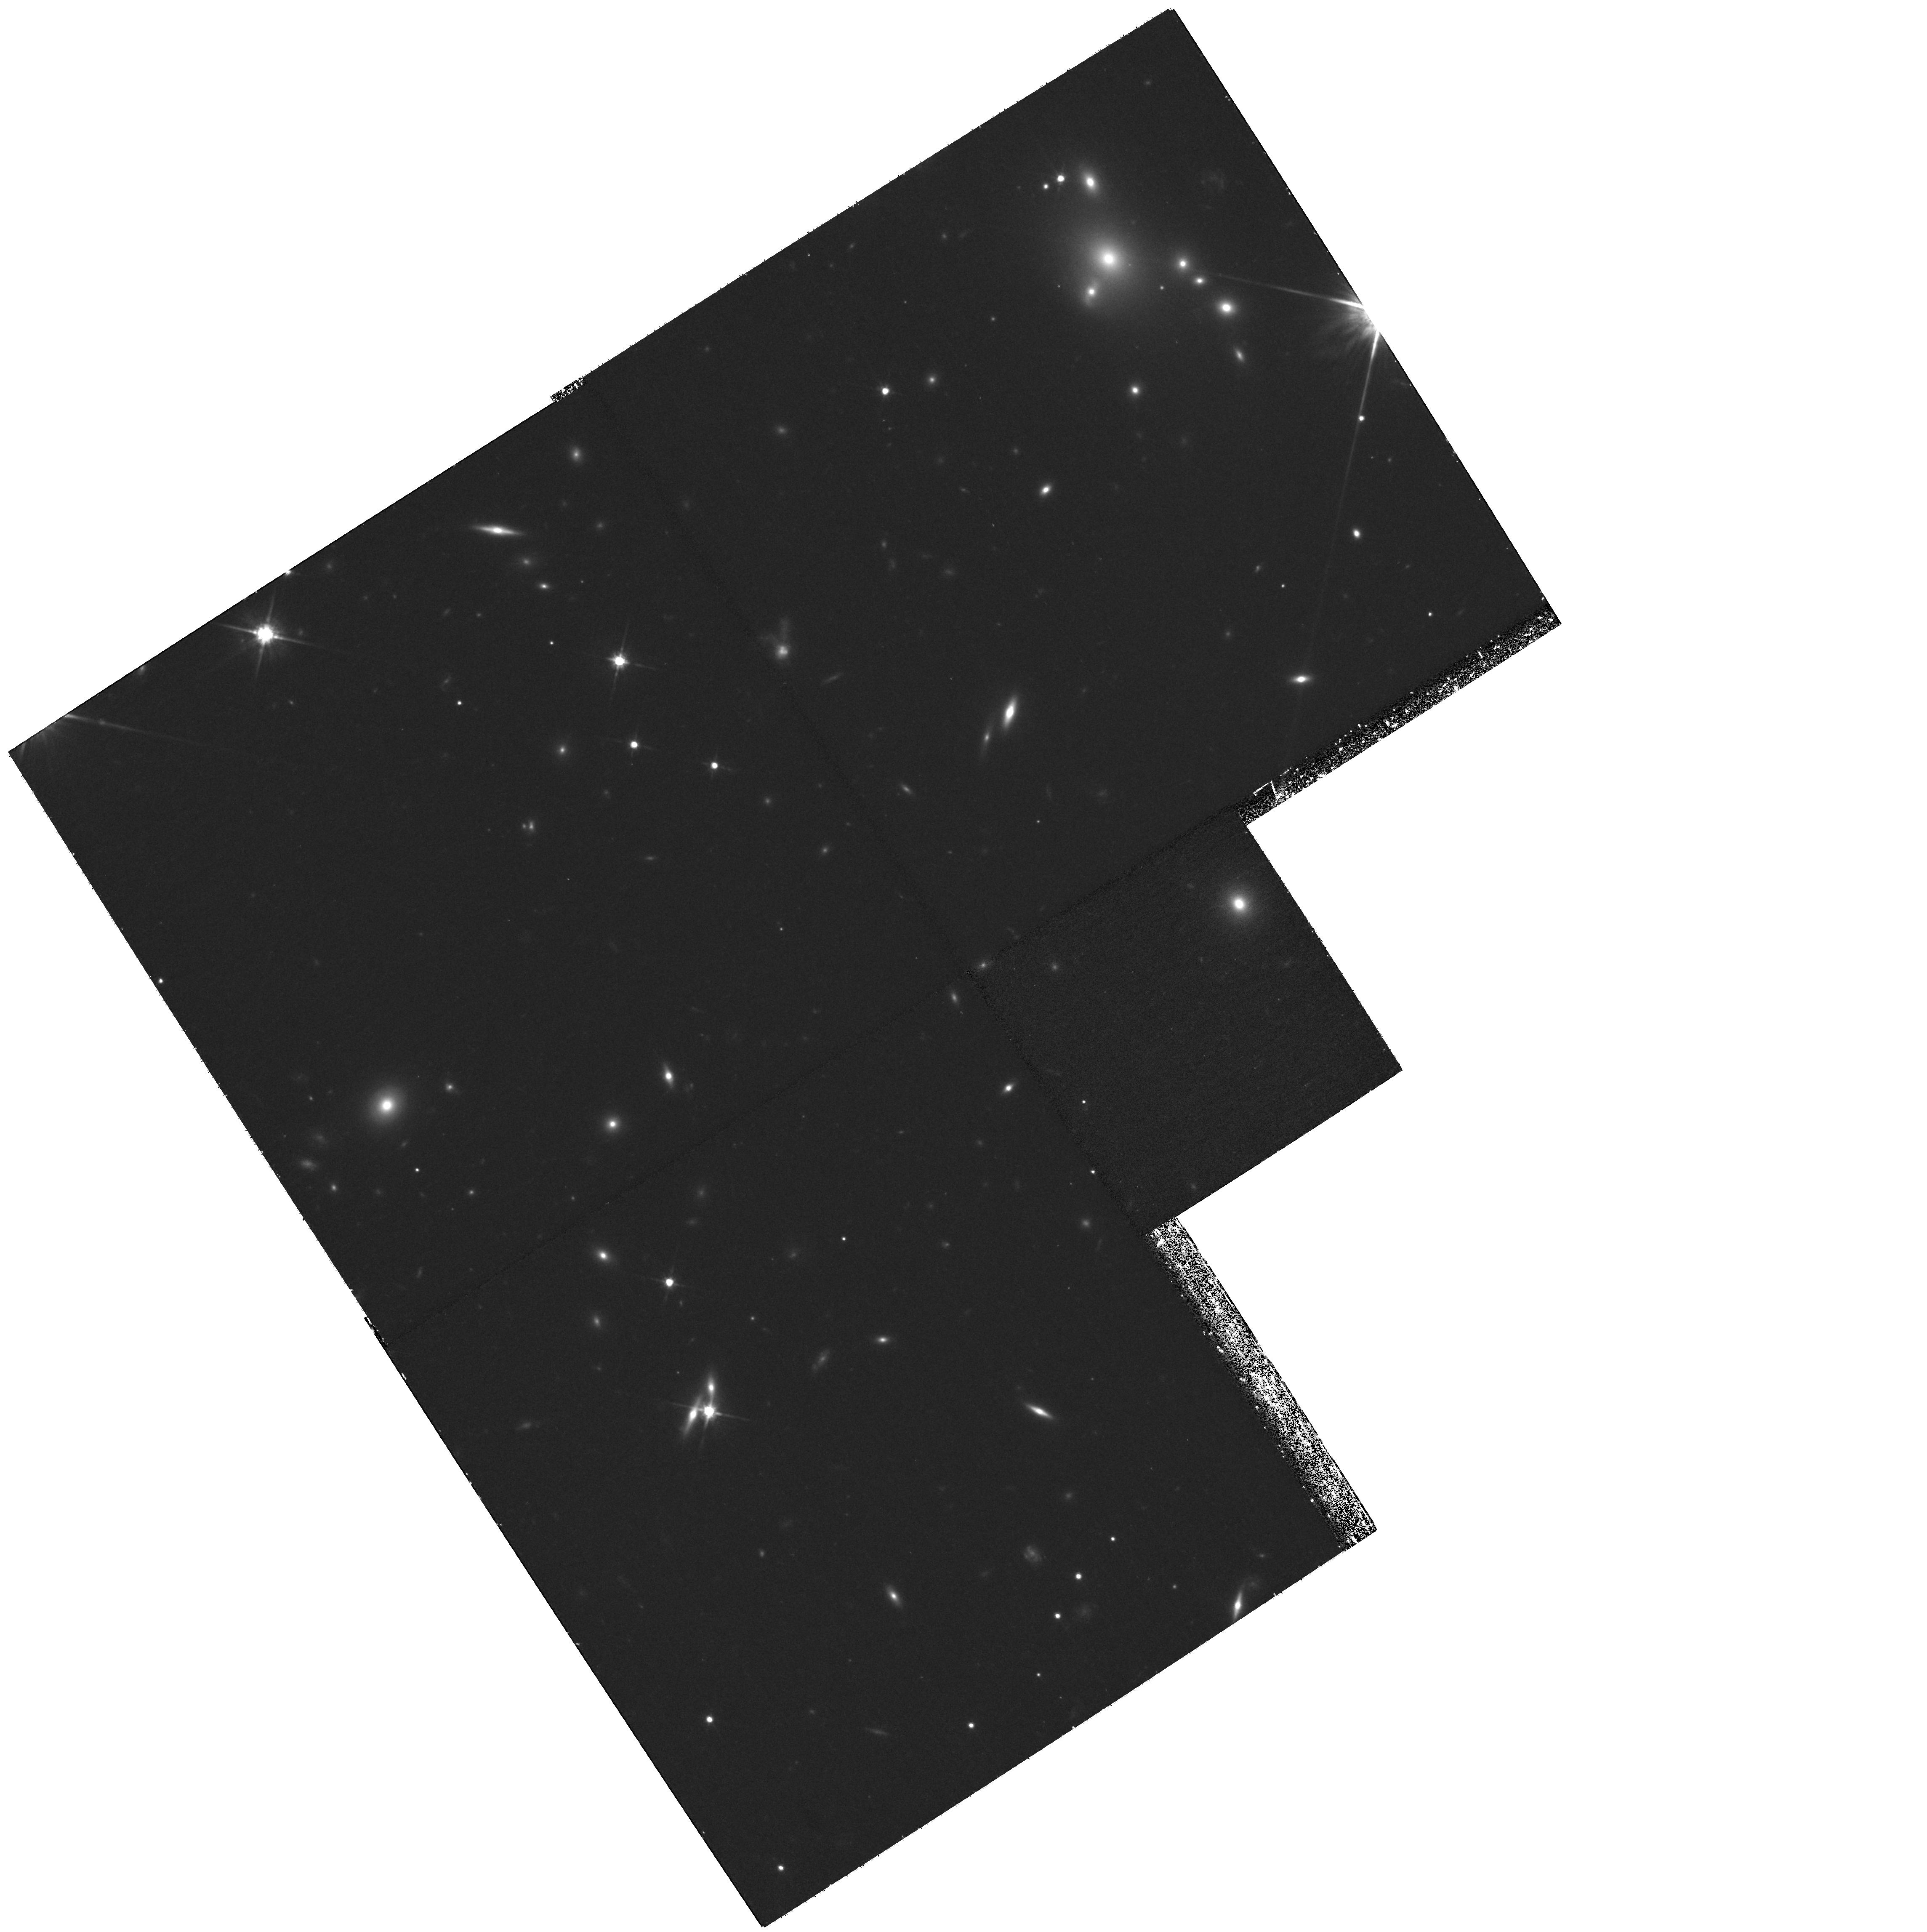
Target: ABELL-0520-9. Instrument: WFPC2/PC. Filter: F814W. Exposure: 1.2 h. Observation ID: hst_11221_a3_wfpc2_pc_f814w_u9zta3

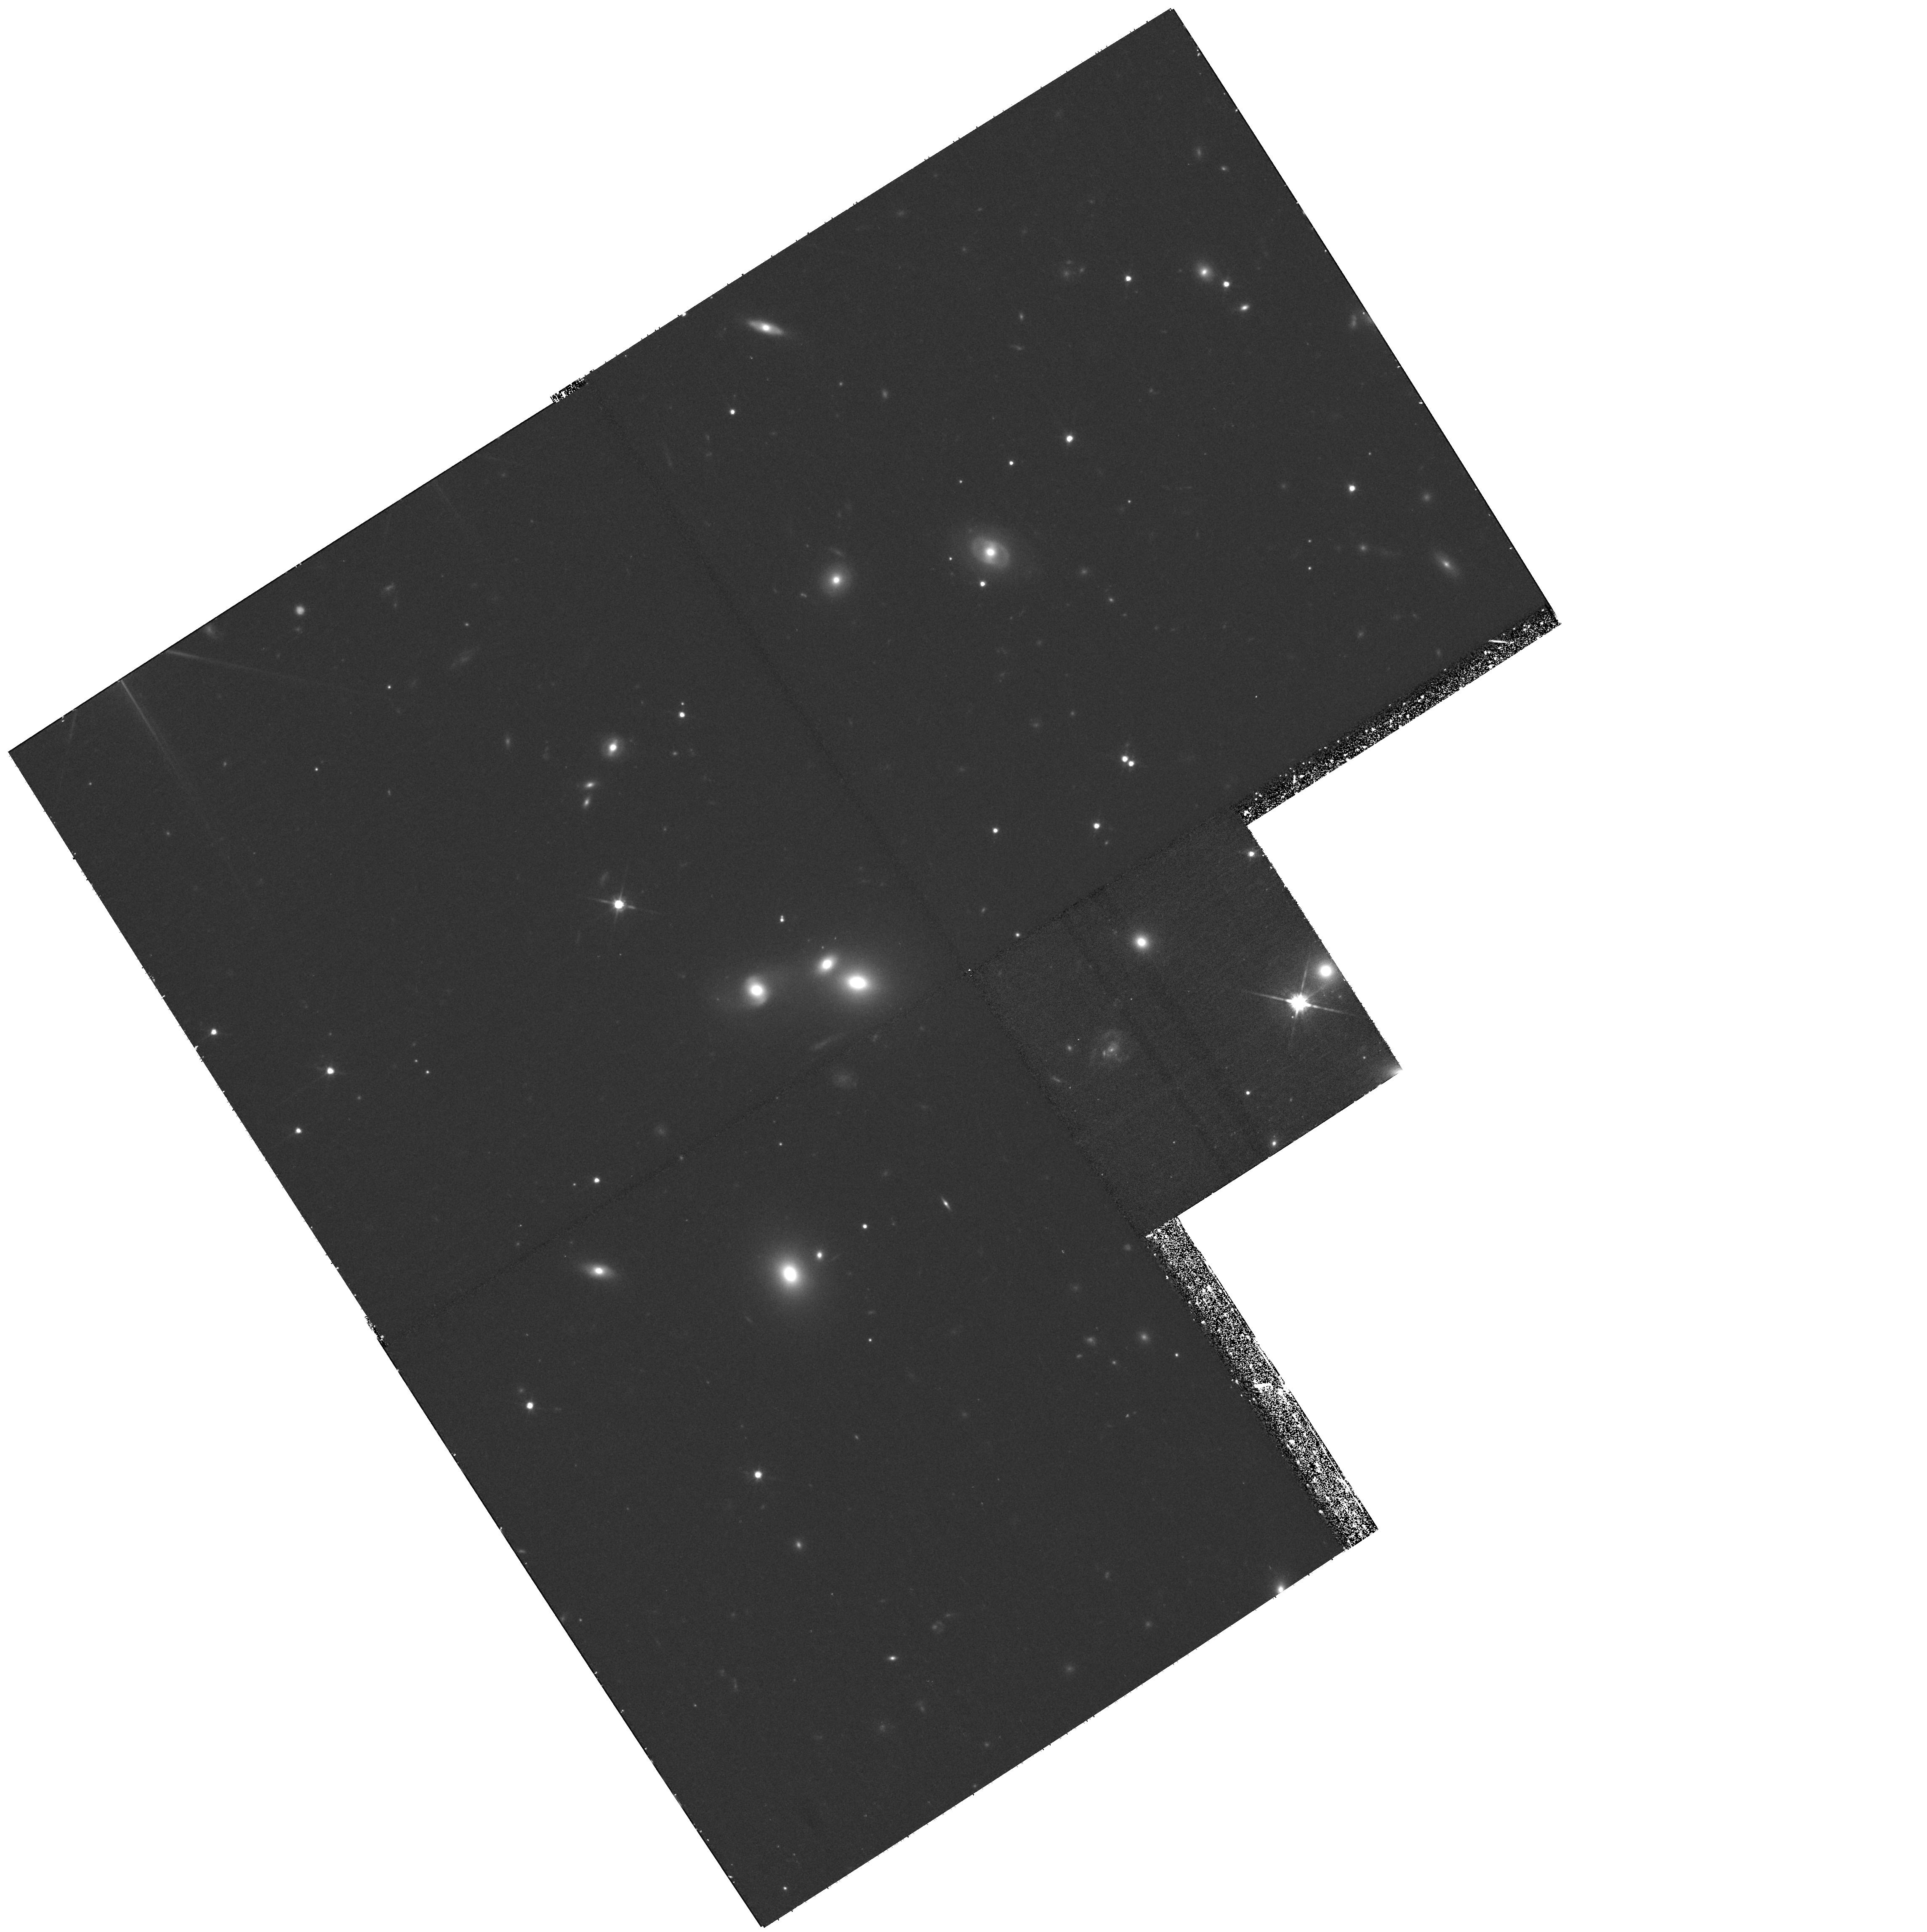
Target: ABELL-0520-3. Instrument: WFPC2/PC. Filter: F814W. Exposure: 1.2 h. Observation ID: hst_11221_a1_wfpc2_pc_f814w_u9zta1

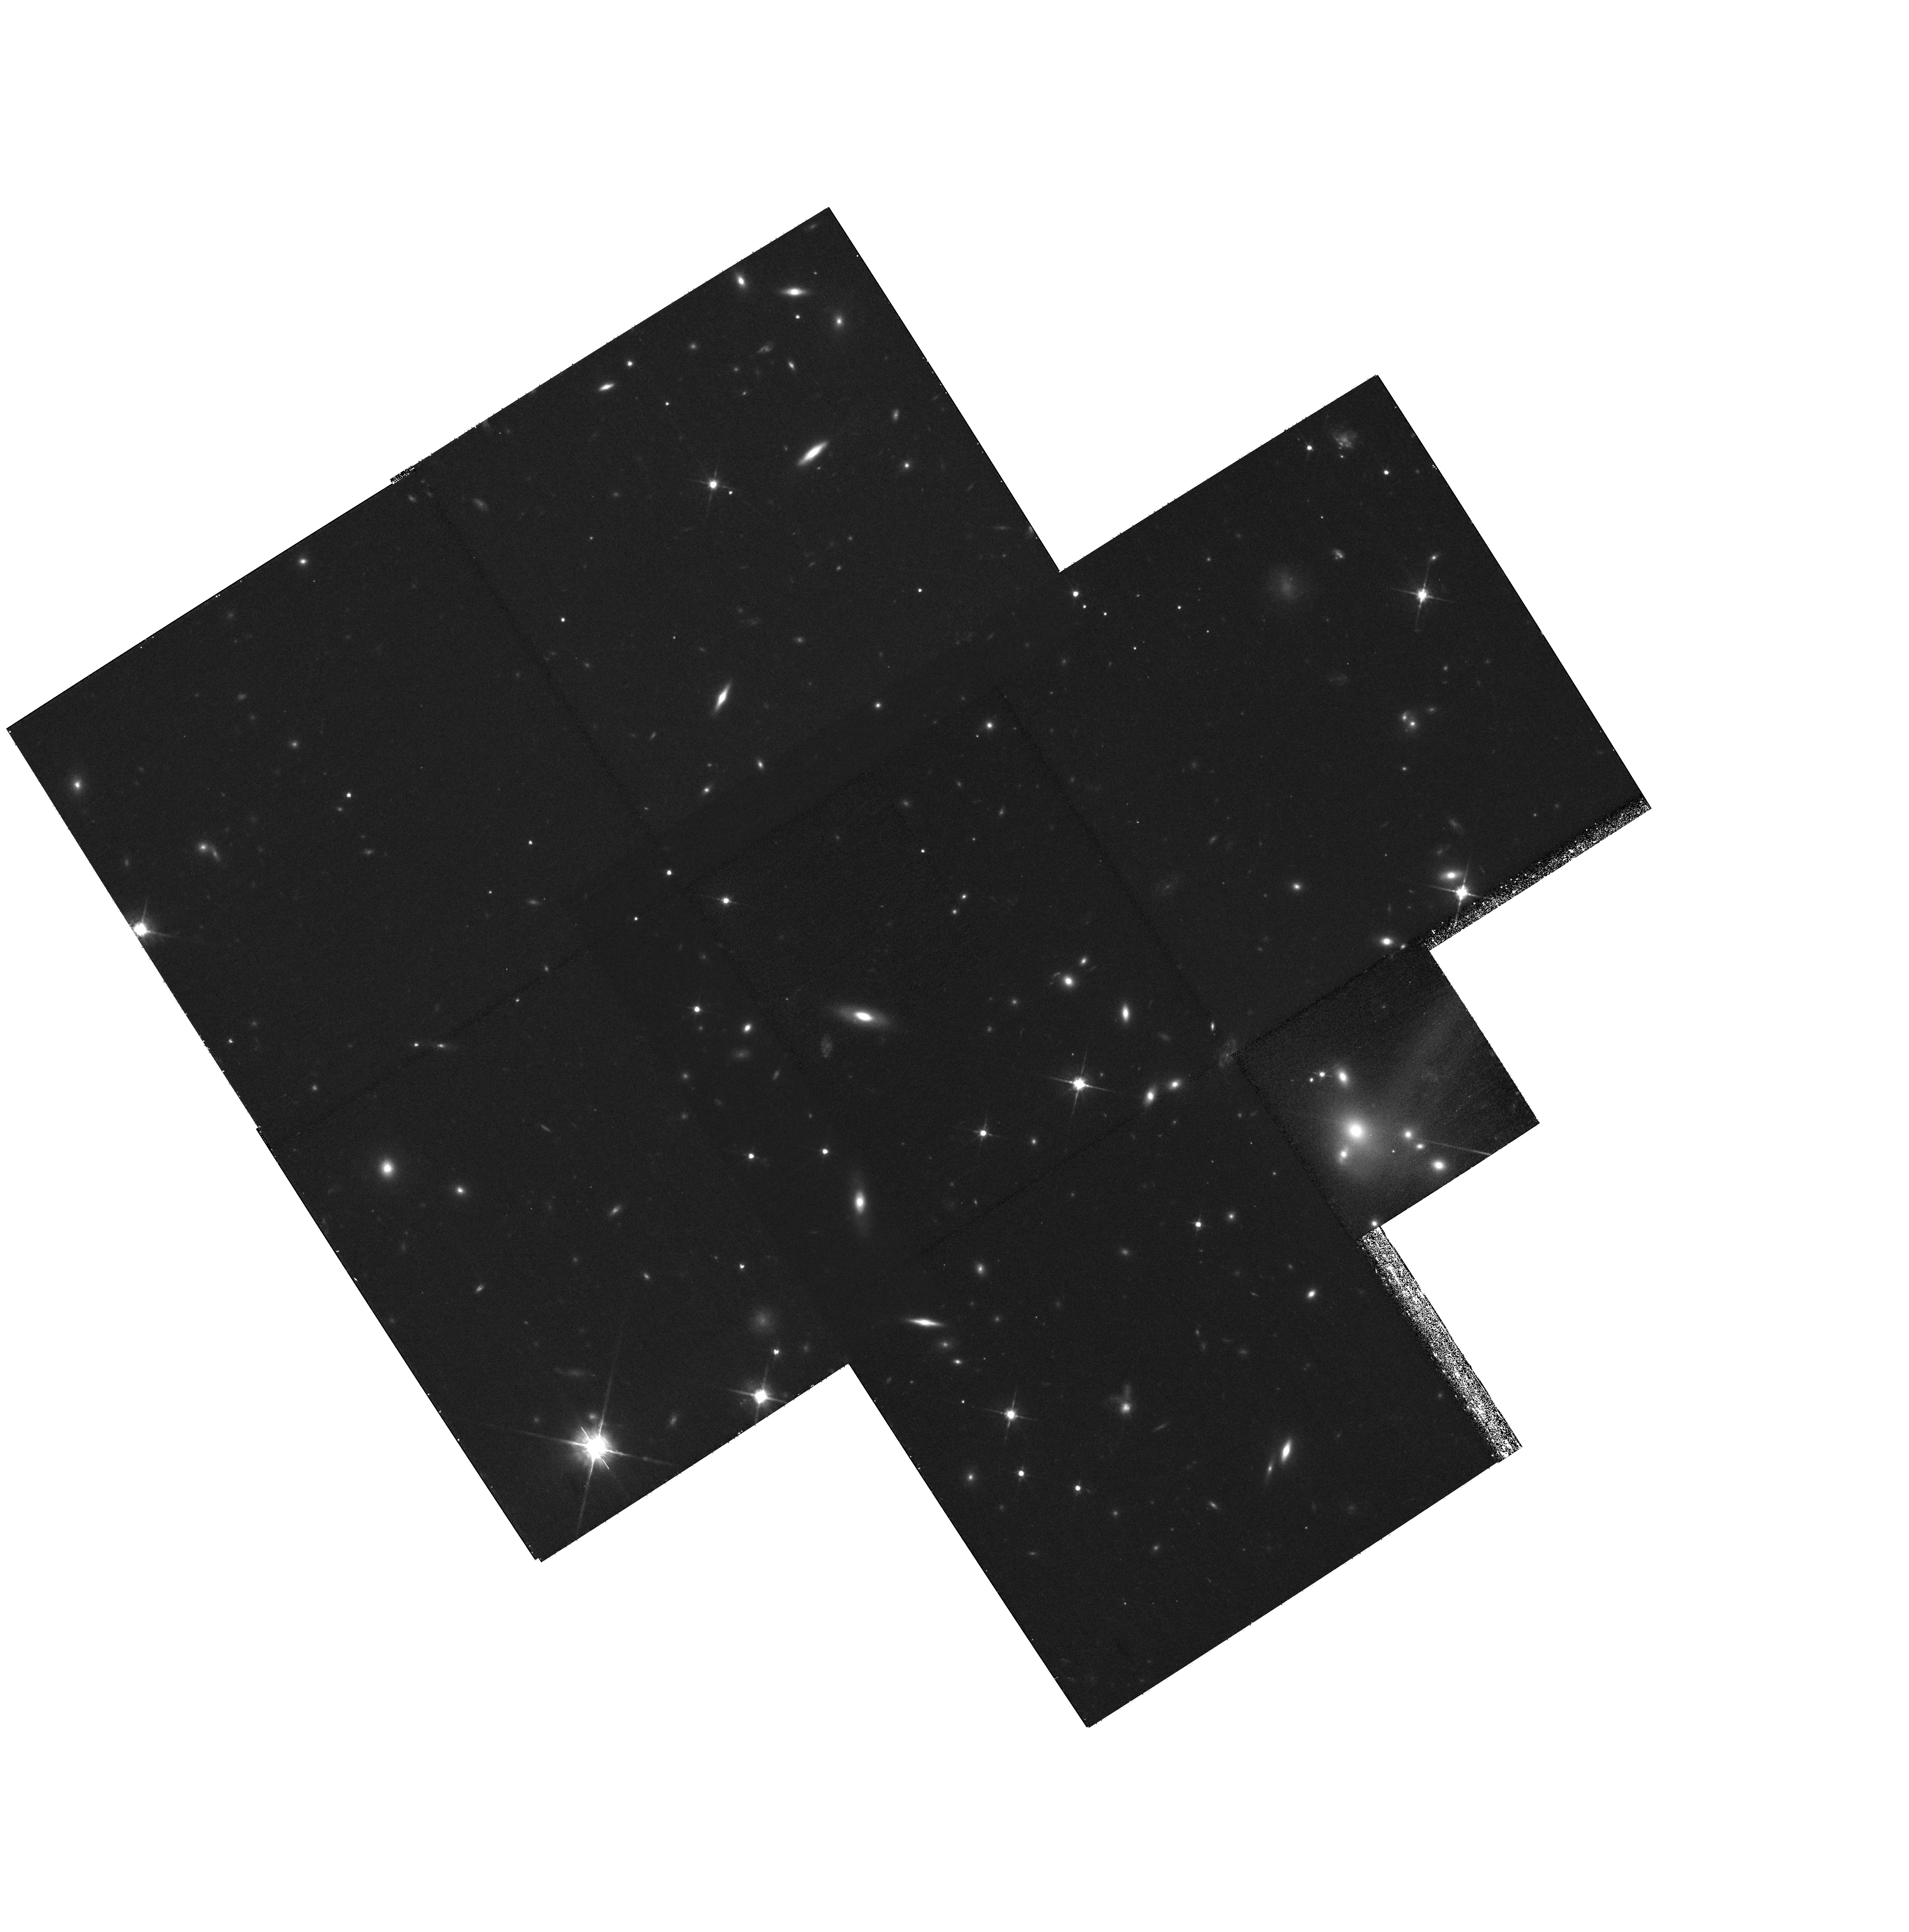
Target: MULTIPLE. Instrument: WFPC2/PC. Filter: F814W. Exposure: 2.4 h. Observation ID: hst_11221_03_wfpc2_pc_f814w_u9zt03

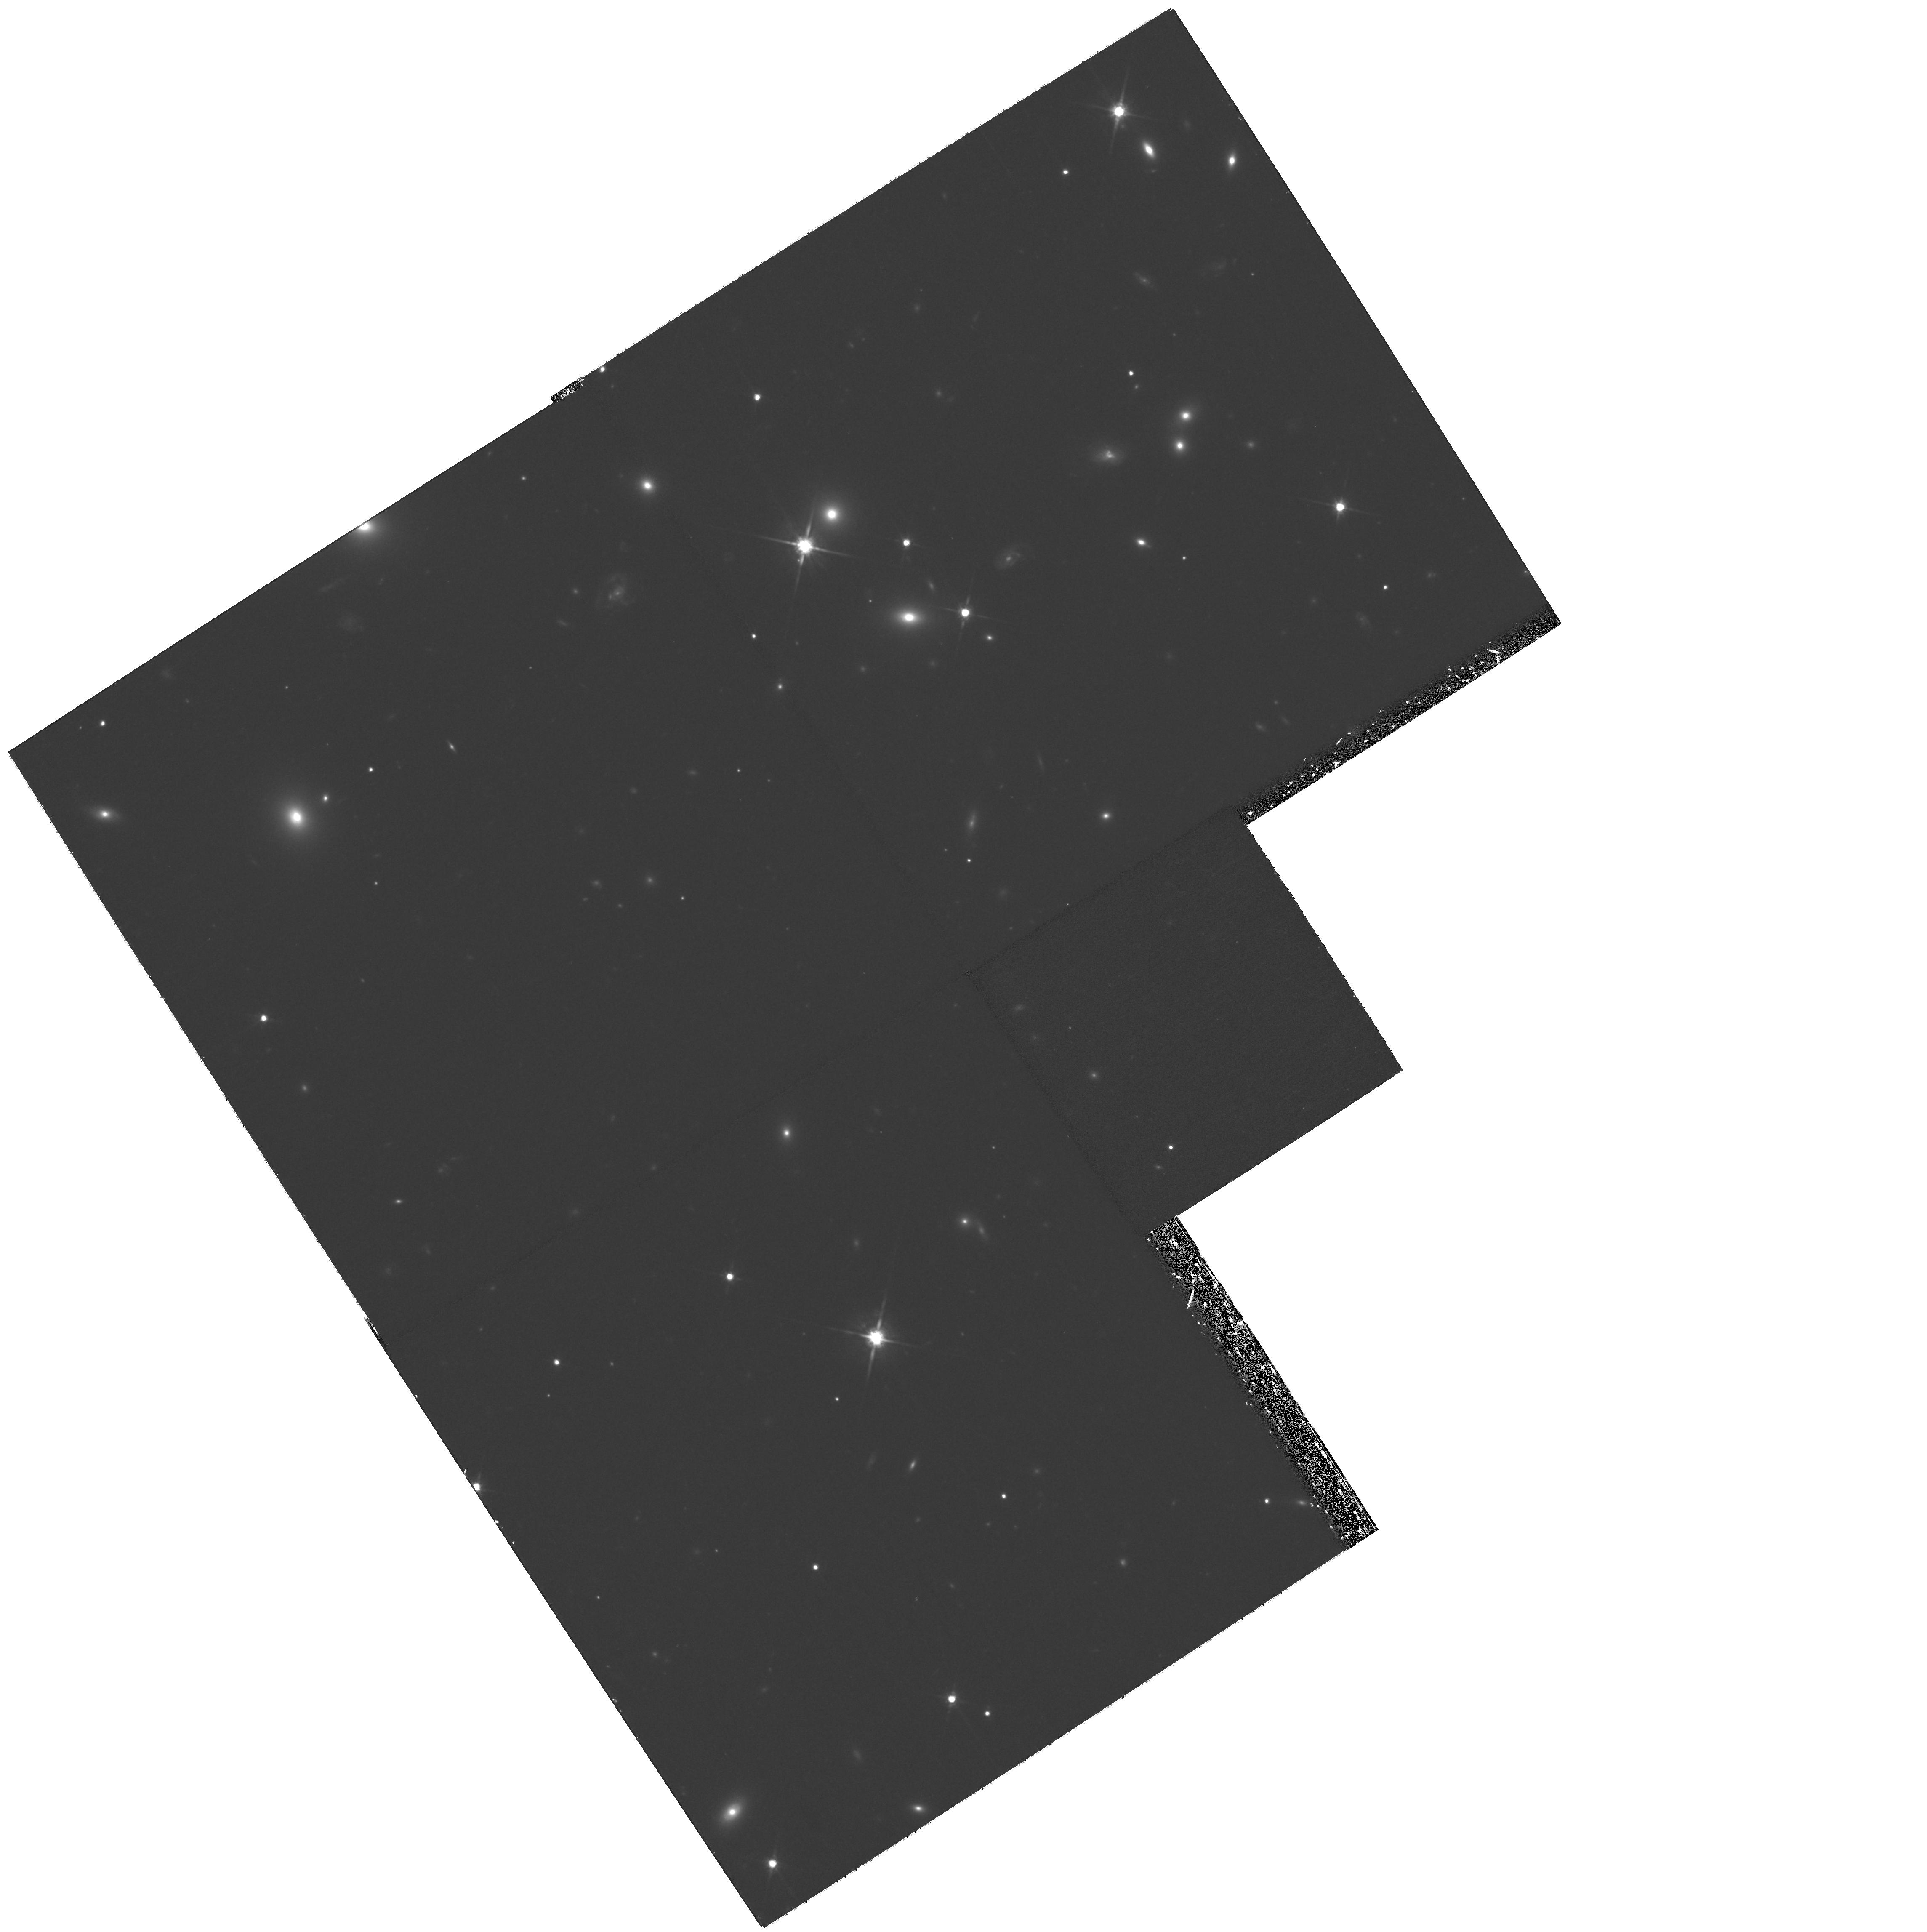
Target: ABELL-0520-4. Instrument: WFPC2/PC. Filter: F814W. Exposure: 1.2 h. Observation ID: hst_11221_02_wfpc2_pc_f814w_u9zt02

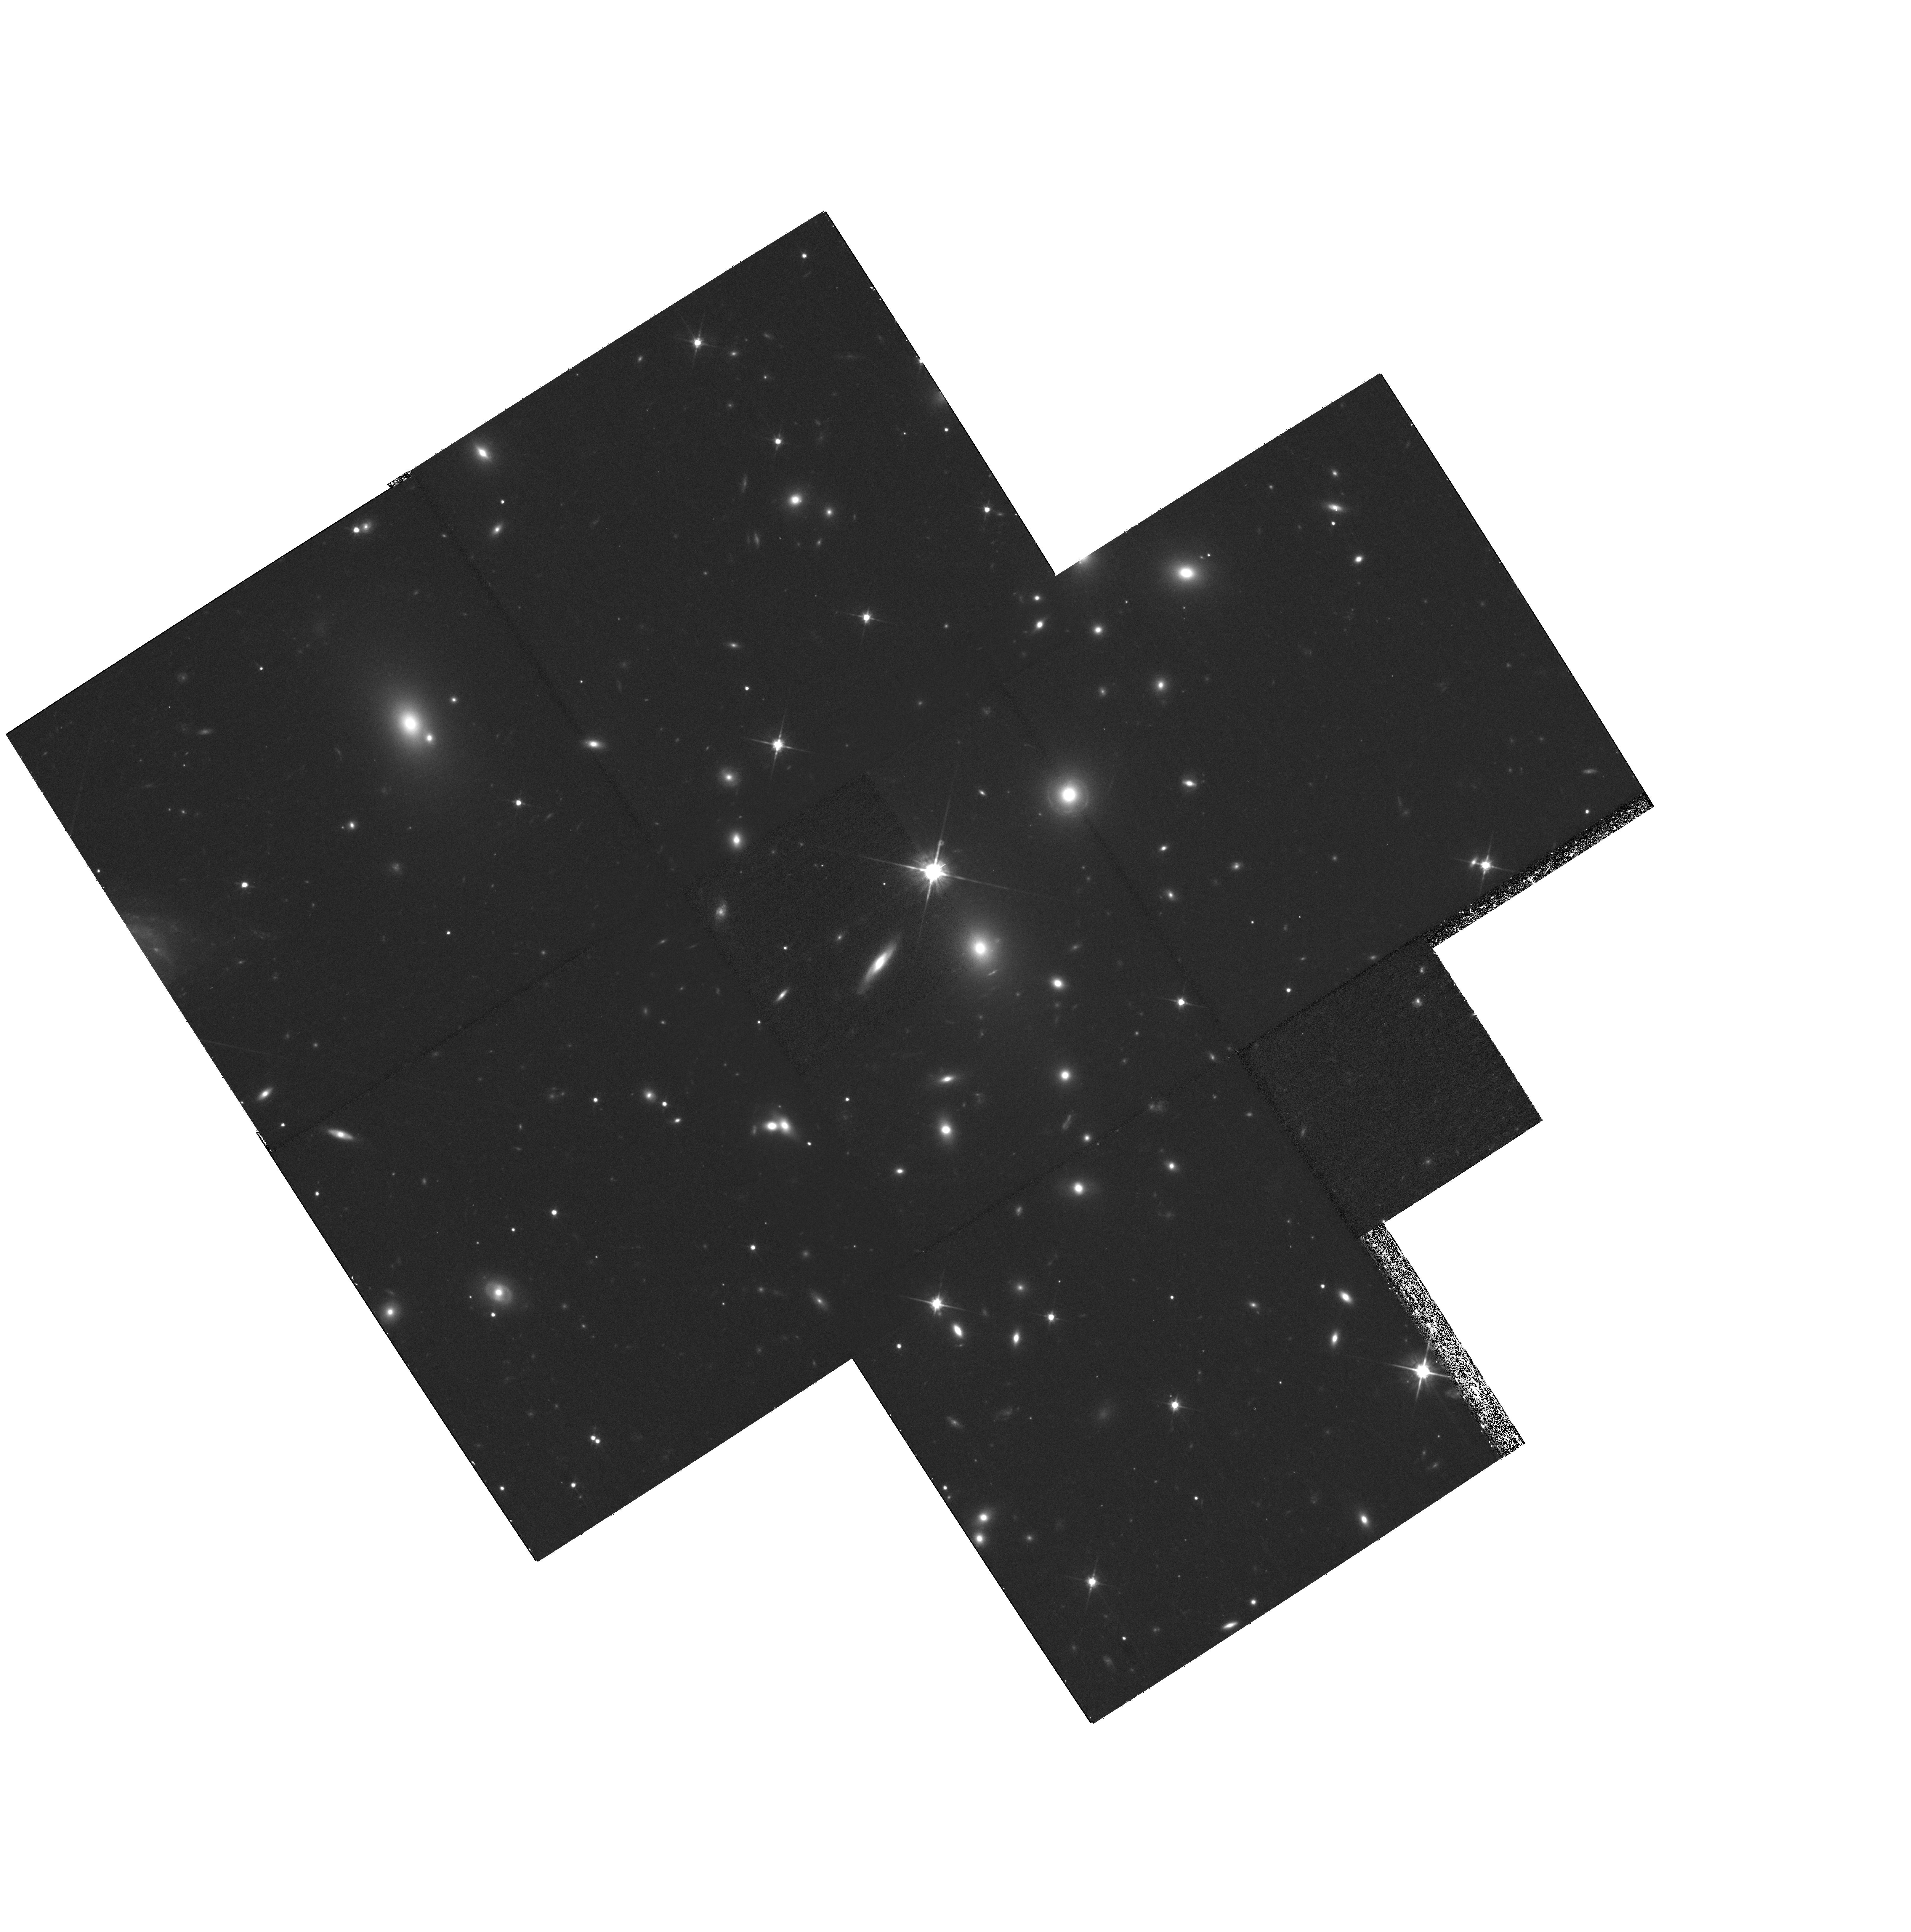
Target: MULTIPLE. Instrument: WFPC2/PC. Filter: F814W. Exposure: 2.4 h. Observation ID: hst_11221_01_wfpc2_pc_f814w_u9zt01

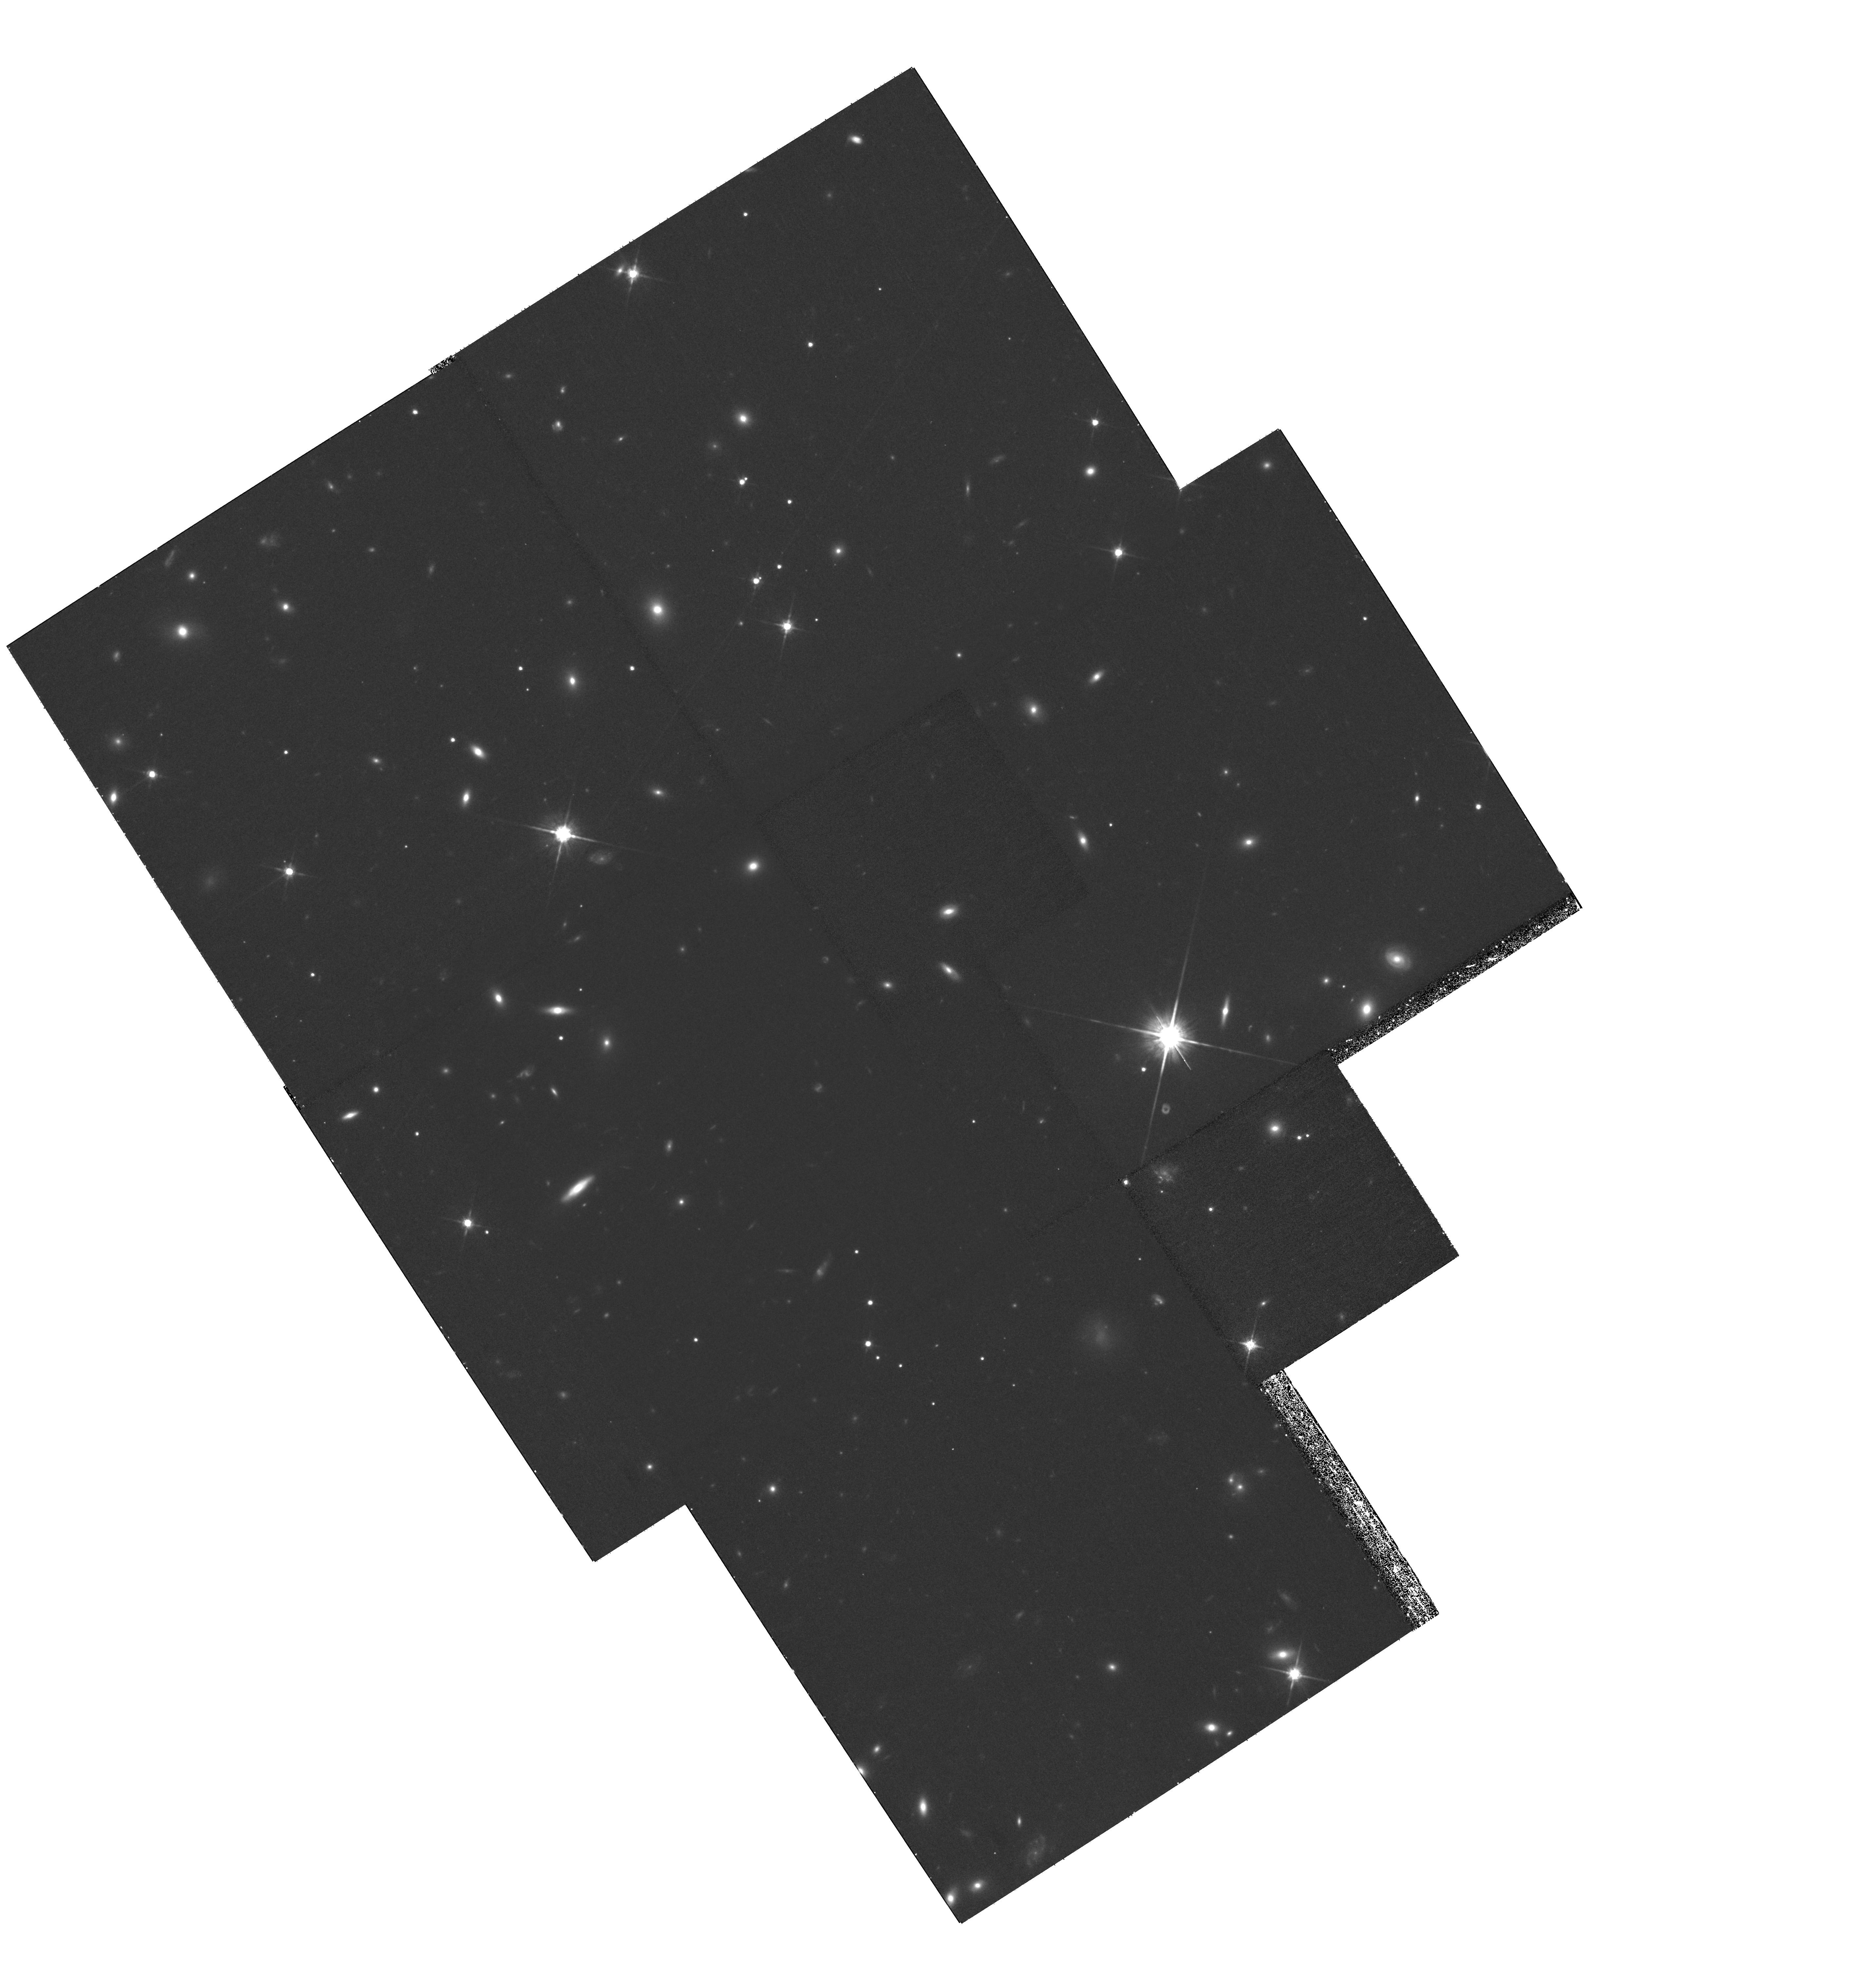
Target: MULTIPLE. Instrument: WFPC2/PC. Filter: F814W. Exposure: 2.4 h. Observation ID: hst_11221_a2_wfpc2_pc_f814w_u9zta2

A Dark Core in Abell 520 (PI: Dalcanton, Julianne)

We have recently disocovered that the rich cluster Abell 520 exhibits truly extreme multi-wavelength characteristics. The data indicate that the cluster is the site of a major merger. Our weak lensing analysis, based on a deep CFHT image, suggests the presence of a massive dark core that coincides with the central X-ray emission peak, while being largely devoid of galaxies. Although a displacement between the X-ray gas and the galaxy/dark matter distribution may be expected in a merger (e.g. as in the bullet cluster), the dark matter peak without galaxies cannot be easily explained within the current collisionless dark matter paradigm. A higher resolution mass map is required to make further progress, as it will enable us to examine the detailed structure of the dark matter distribution, as well as improve the significance of the dark peak. We propose a 3 x 3 WFPC2 mosaic of interlaced images, where each pointing consists of two sets of F814W exposures offset by 5.5 pixels. This will precisely pinpoint the locations of the highest lensing peaks, enhance the comparison with the Chandra X-ray data, and test physical and geometrical models for the spatial and thermal structure of this remarkable cluster derived from our suite of gas+dark matter simulations of head-on/off-axis cluster mergers.